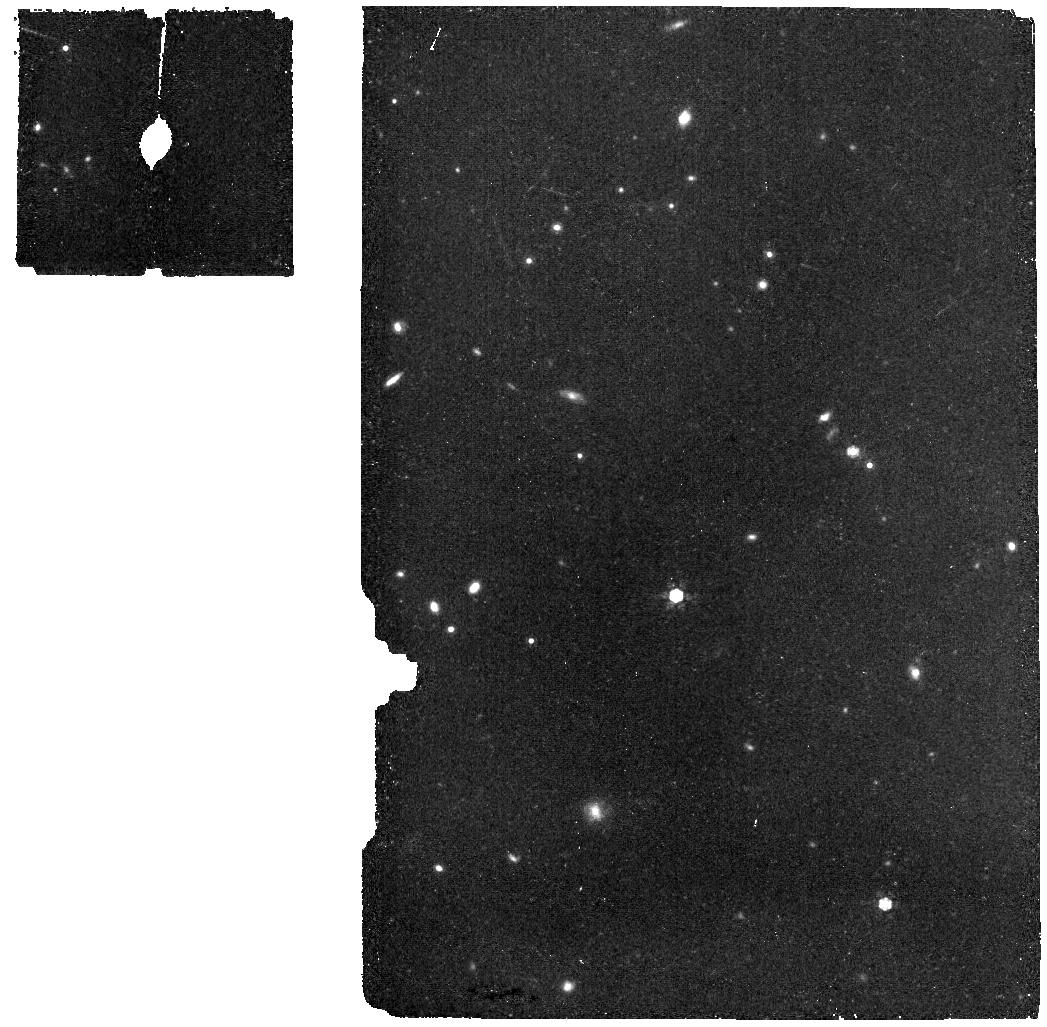
Target: Clean_North_CVZ_MRS. Instrument: MIRI. Filter: F1000W. Exposure: 11 min. Observation ID: jw08303-o007_t001_miri_f1000w

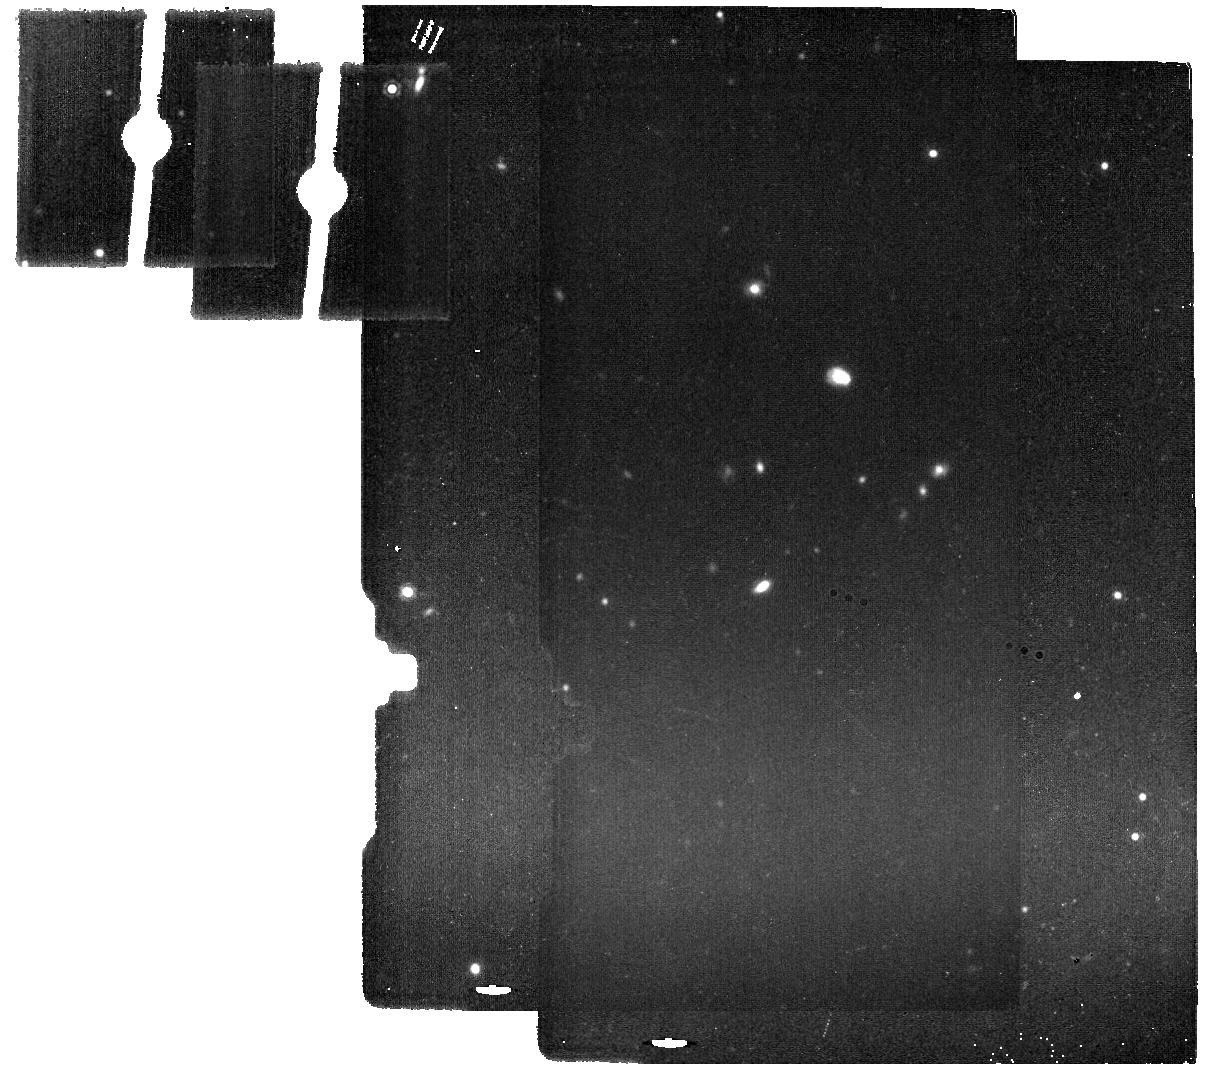
Target: Clean_North_CVZ_IMA_back. Instrument: MIRI. Filter: F1500W. Exposure: 11 min. Observation ID: jw08303-o002_t002_miri_f1500w

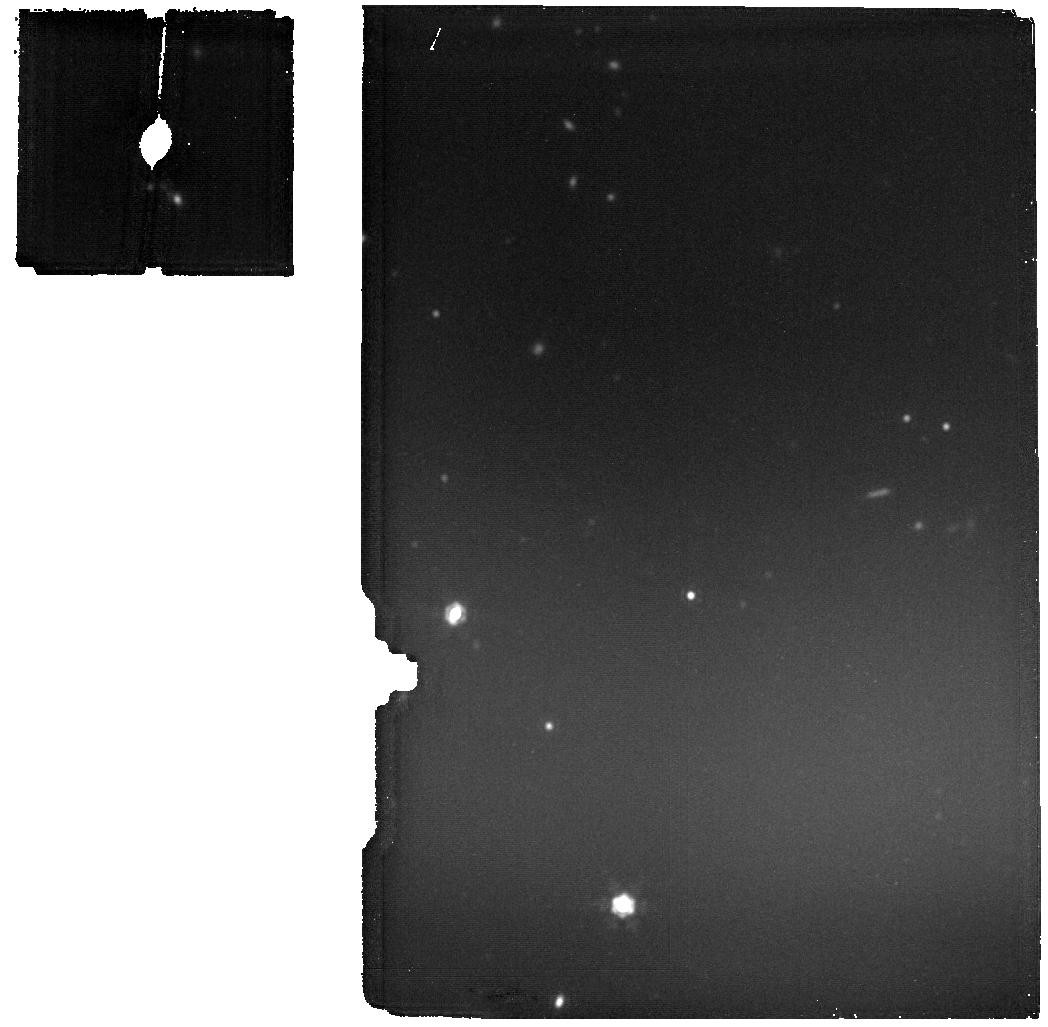
Target: Clean_North_CVZ_MRS. Instrument: MIRI. Filter: F1800W. Exposure: 11 min. Observation ID: jw08303-o009_t001_miri_f1800w

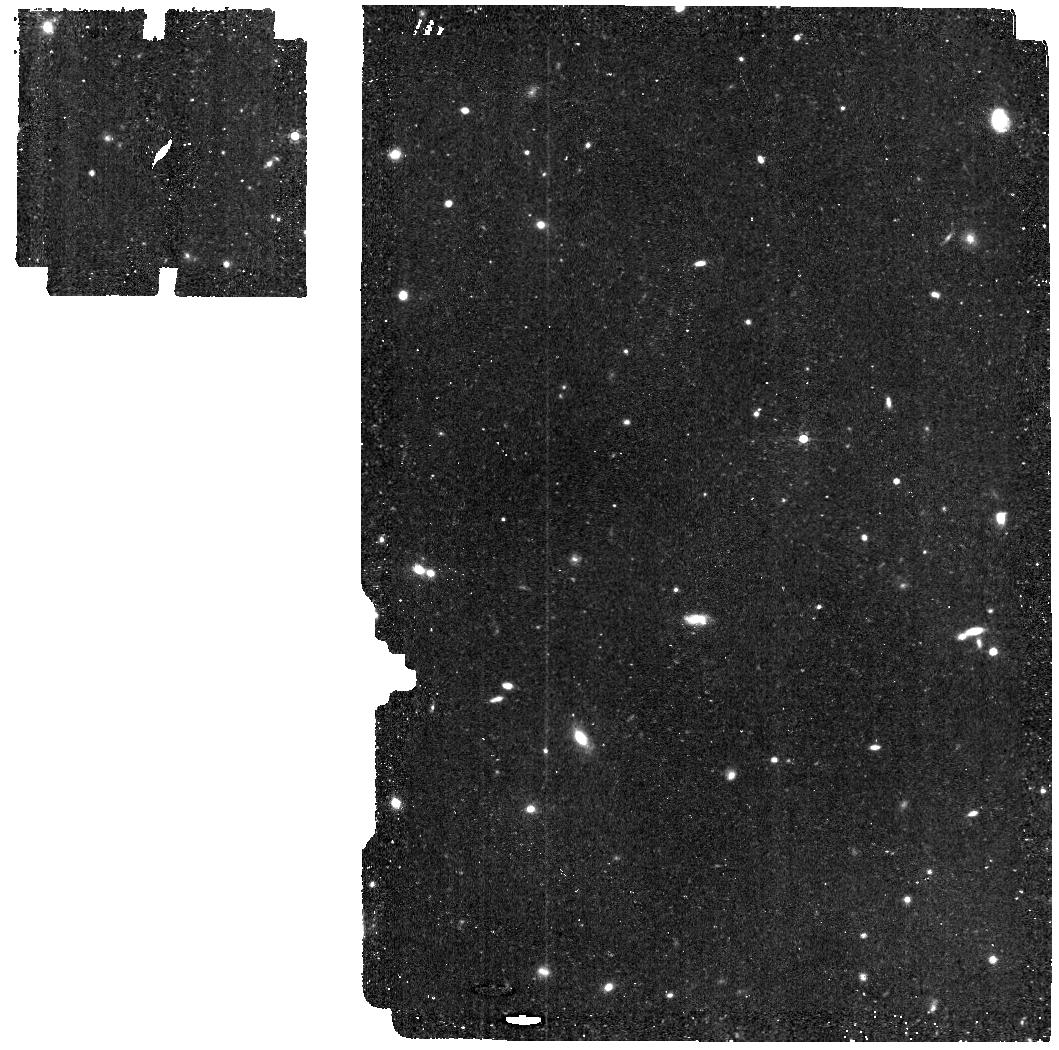
Target: Clean_North_CVZ_MRS. Instrument: MIRI. Filter: F560W. Exposure: 11 min. Observation ID: jw08303-o005_t001_miri_f560w

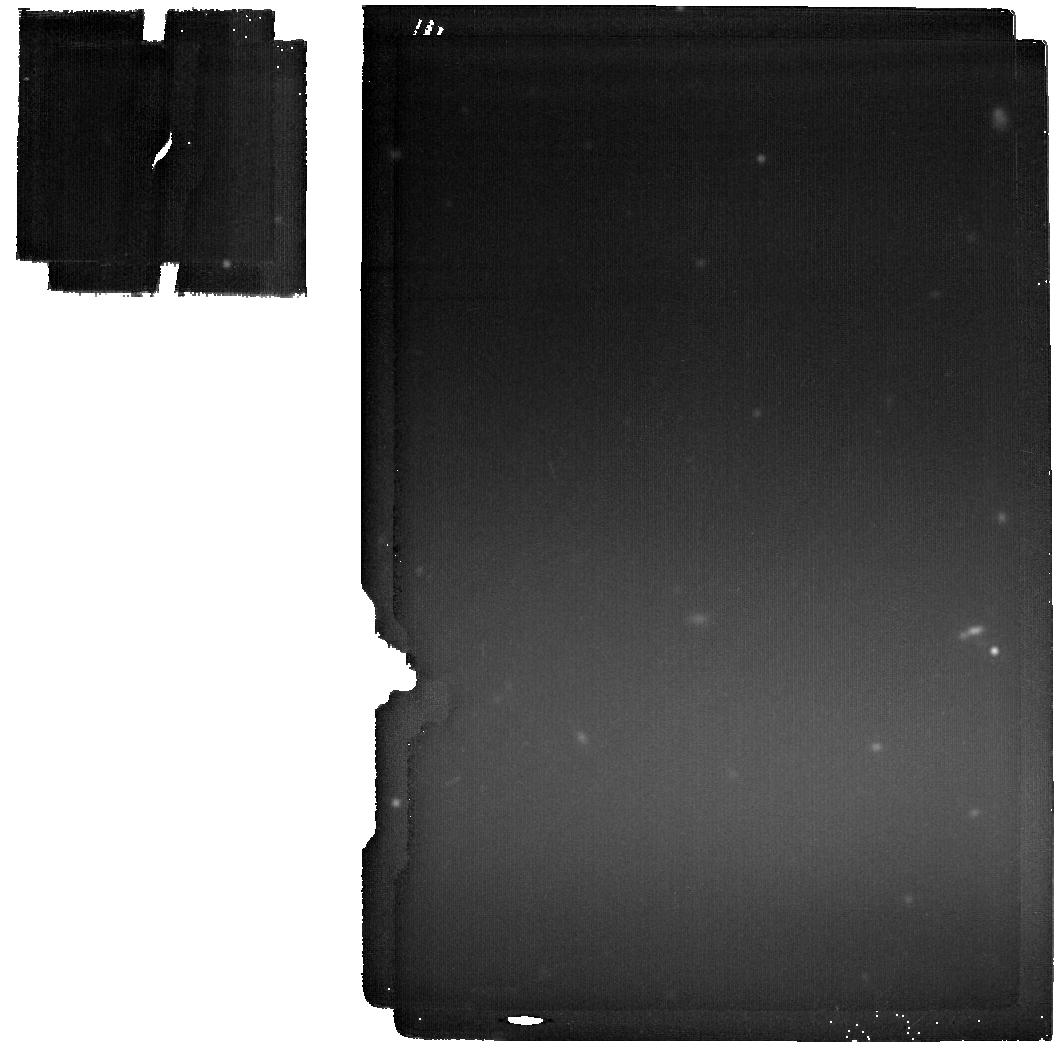
Target: Clean_North_CVZ_MRS. Instrument: MIRI. Filter: F2100W. Exposure: 11 min. Observation ID: jw08303-o005_t001_miri_f2100w

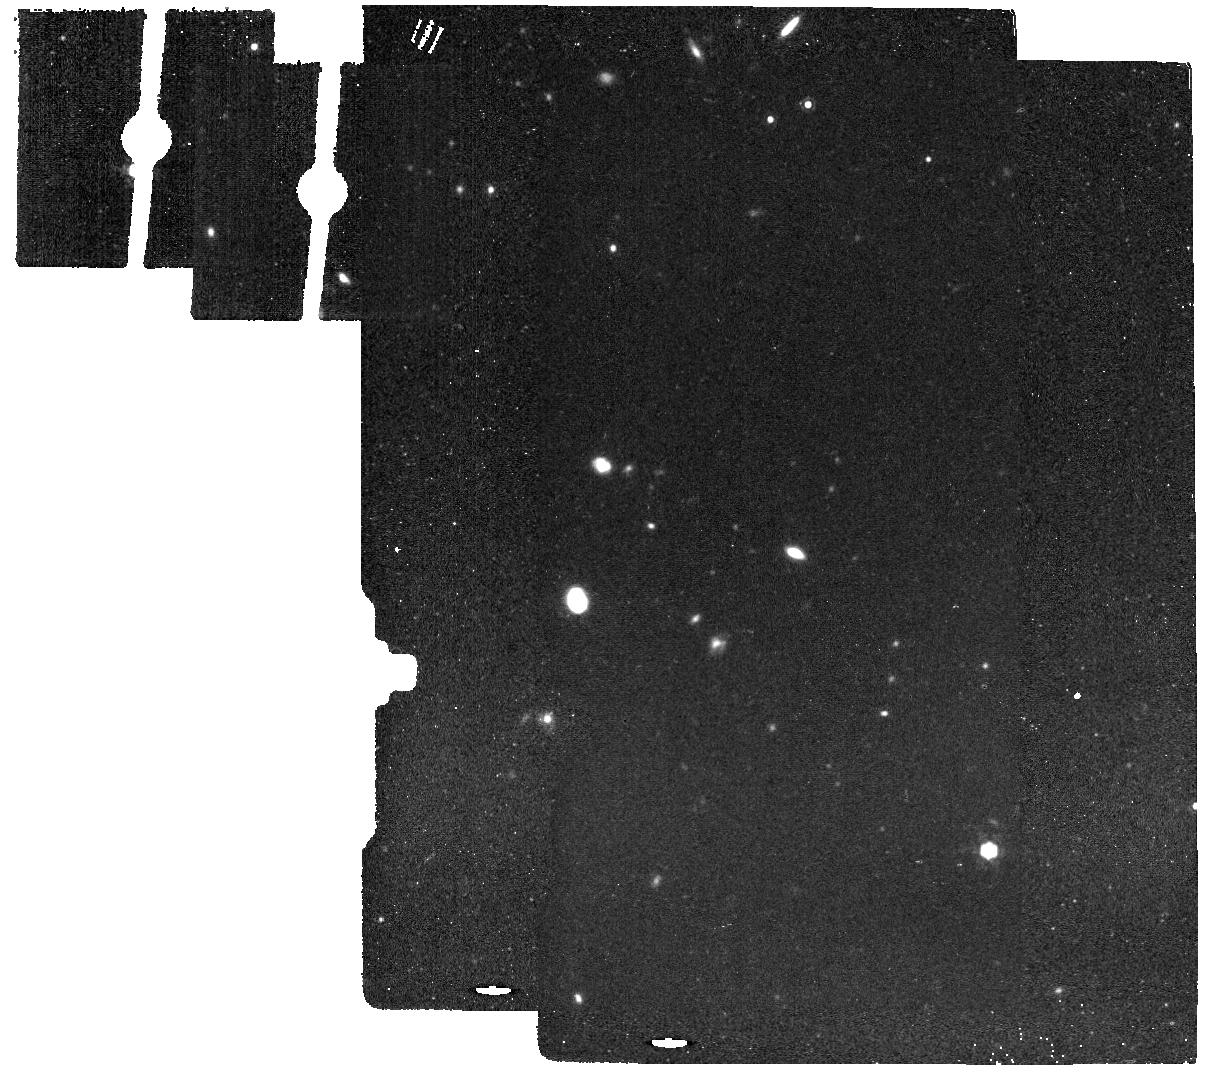
Target: Clean_North_CVZ_IMA_back. Instrument: MIRI. Filter: F1280W. Exposure: 11 min. Observation ID: jw08303-o006_t002_miri_f1280w

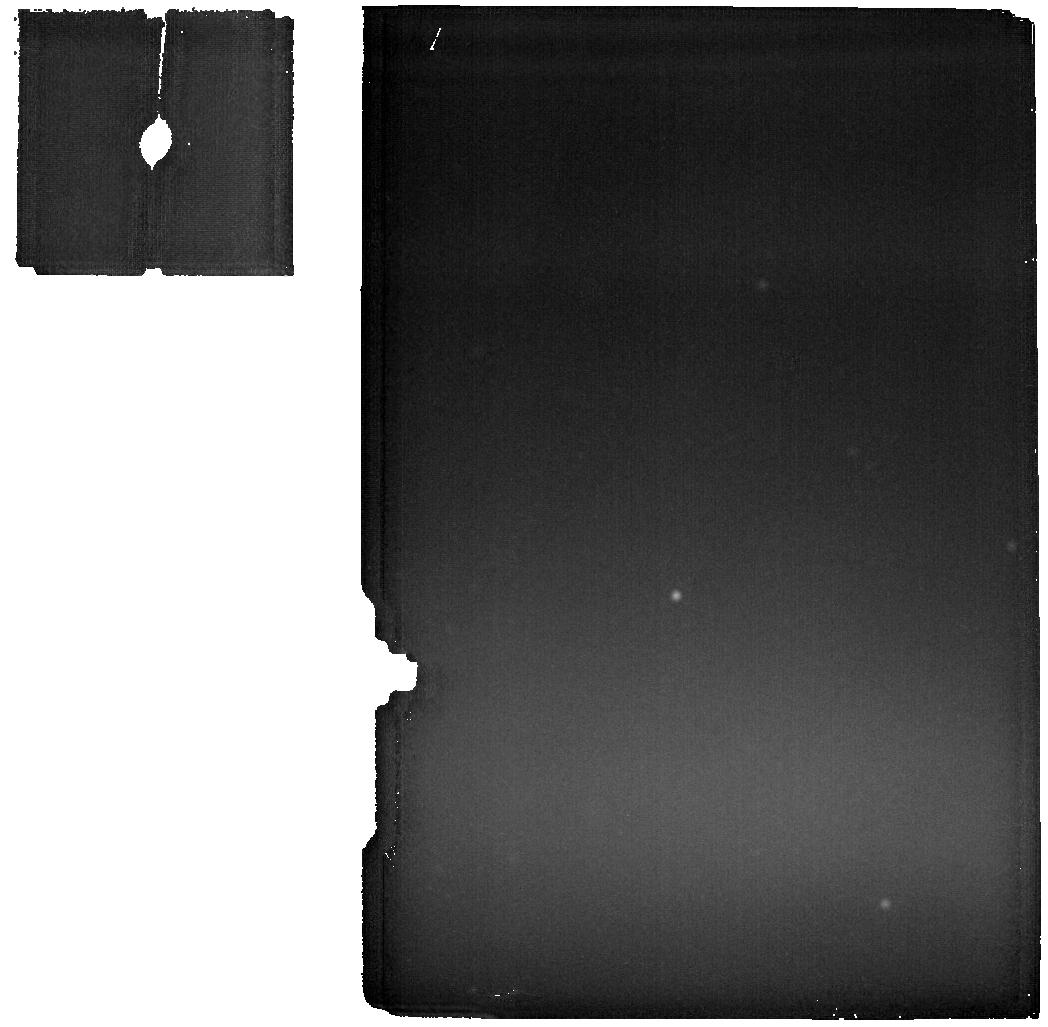
Target: Clean_North_CVZ_MRS. Instrument: MIRI. Filter: F2550W. Exposure: 11 min. Observation ID: jw08303-o007_t001_miri_f2550w

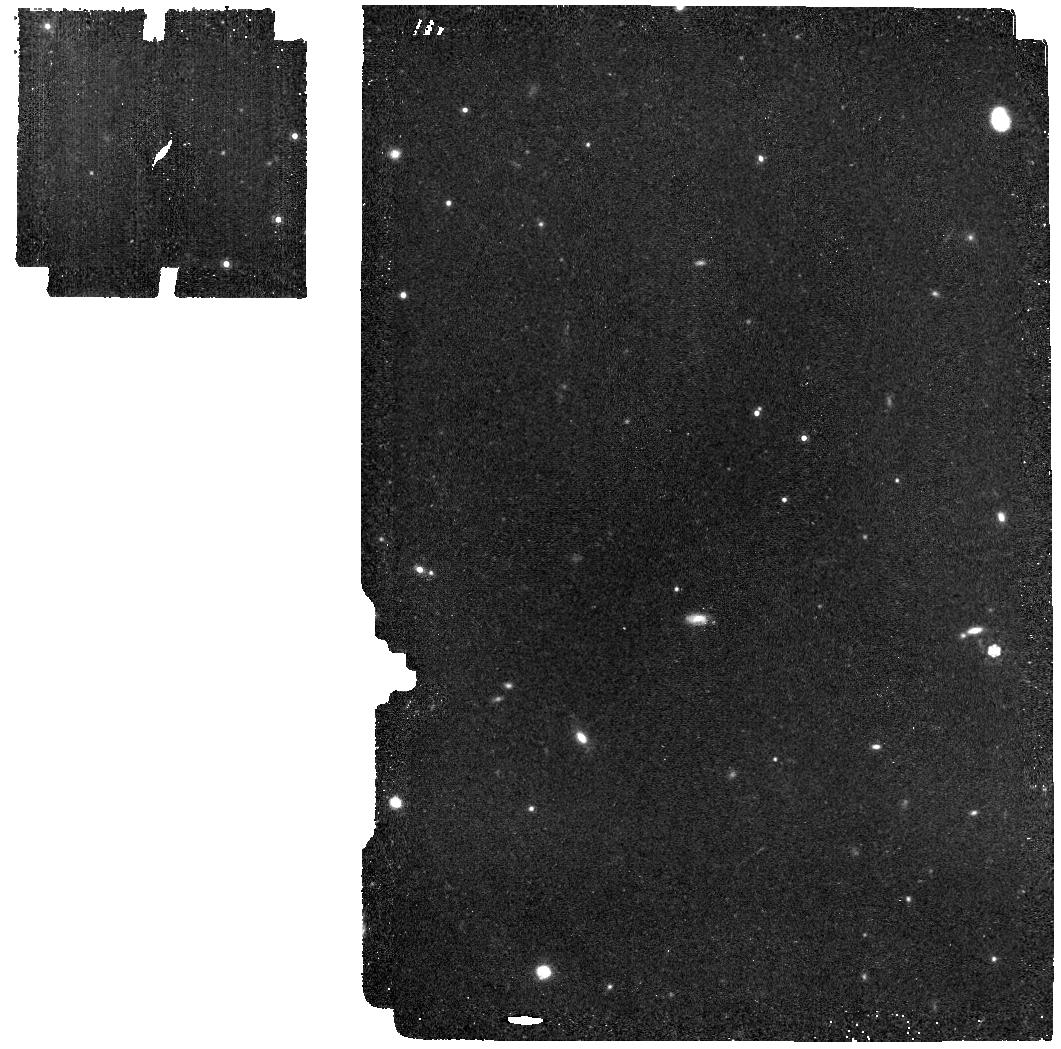
Target: Clean_North_CVZ_MRS. Instrument: MIRI. Filter: F1000W. Exposure: 11 min. Observation ID: jw08303-o005_t001_miri_f1000w

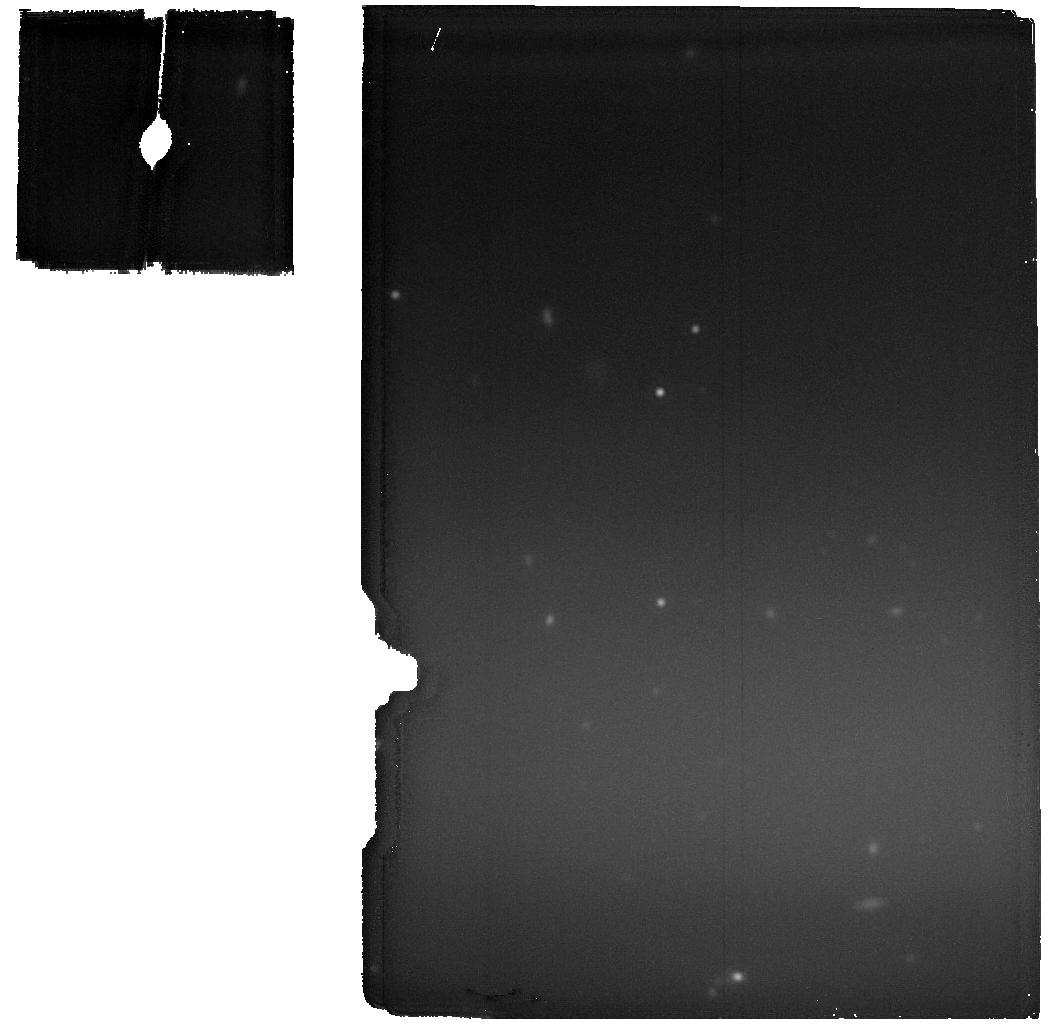
Target: Clean_North_CVZ_MRS. Instrument: MIRI. Filter: F2100W. Exposure: 11 min. Observation ID: jw08303-o011_t001_miri_f2100w

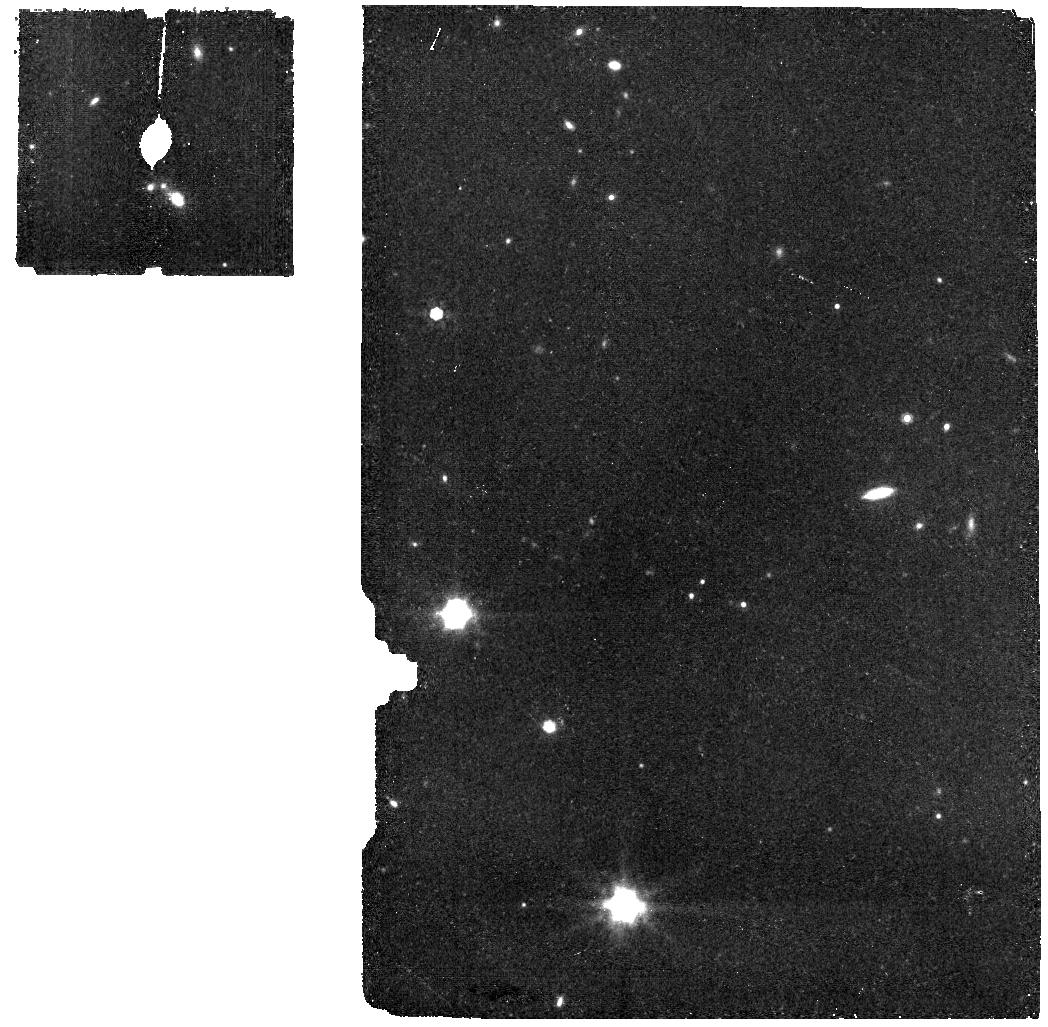
Target: Clean_North_CVZ_MRS. Instrument: MIRI. Filter: F1000W. Exposure: 11 min. Observation ID: jw08303-o009_t001_miri_f1000w

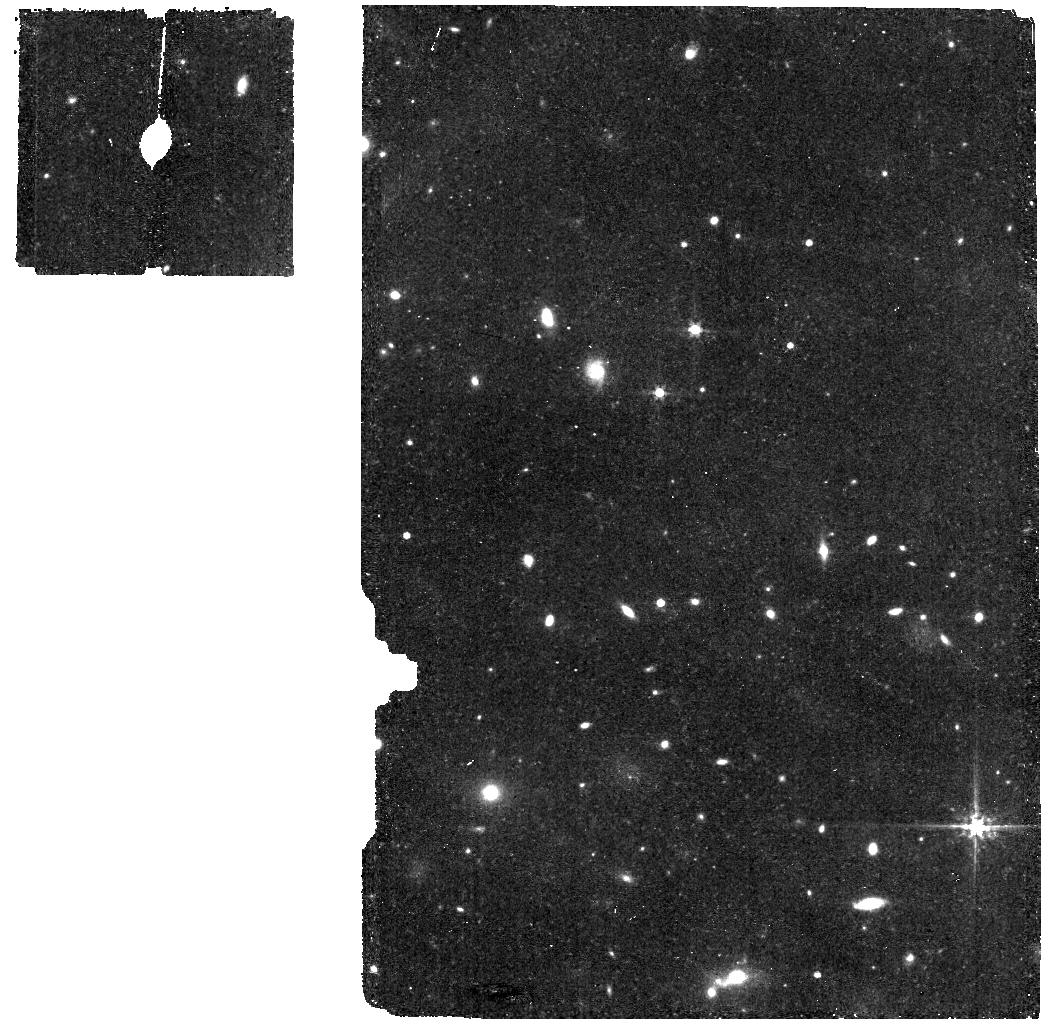
Target: Clean_North_CVZ_MRS. Instrument: MIRI. Filter: F560W. Exposure: 11 min. Observation ID: jw08303-o011_t001_miri_f560w

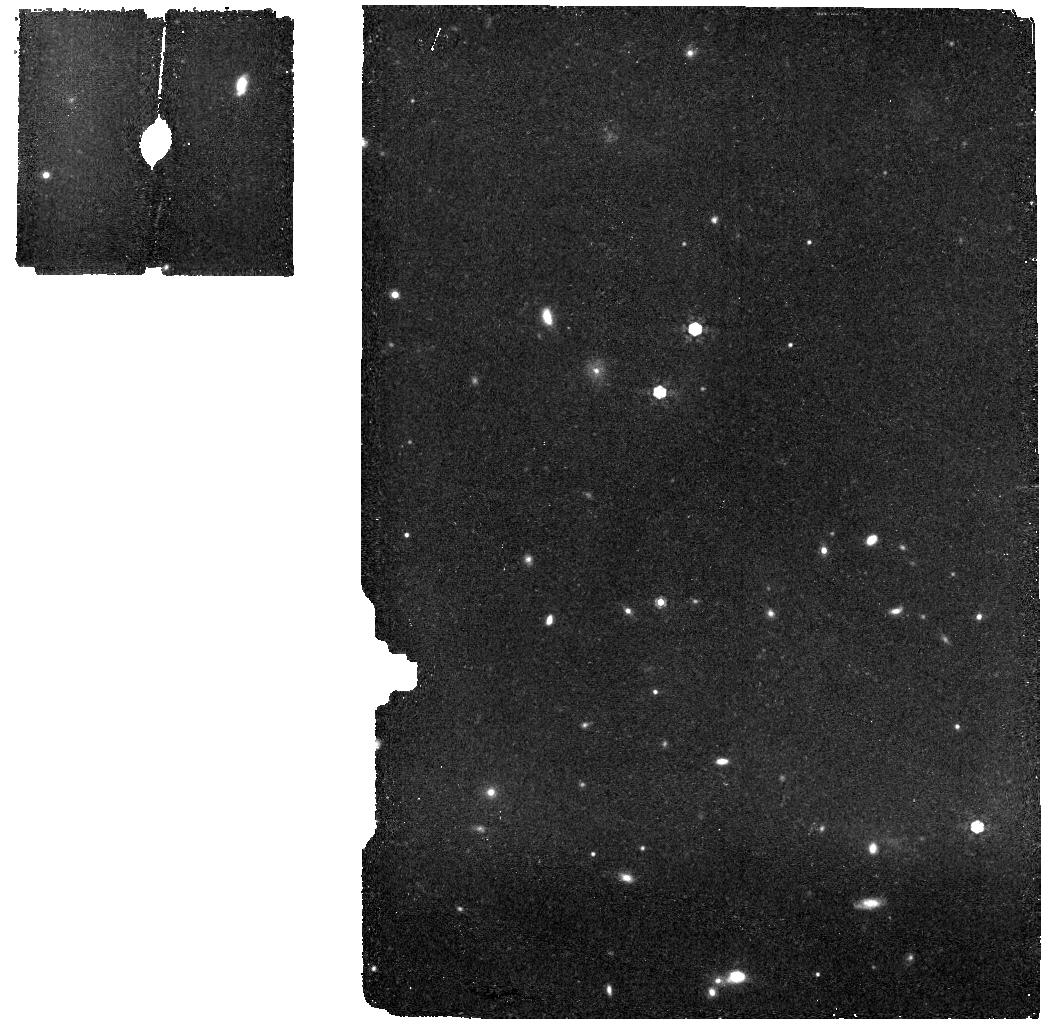
Target: Clean_North_CVZ_MRS. Instrument: MIRI. Filter: F1000W. Exposure: 11 min. Observation ID: jw08303-o011_t001_miri_f1000w

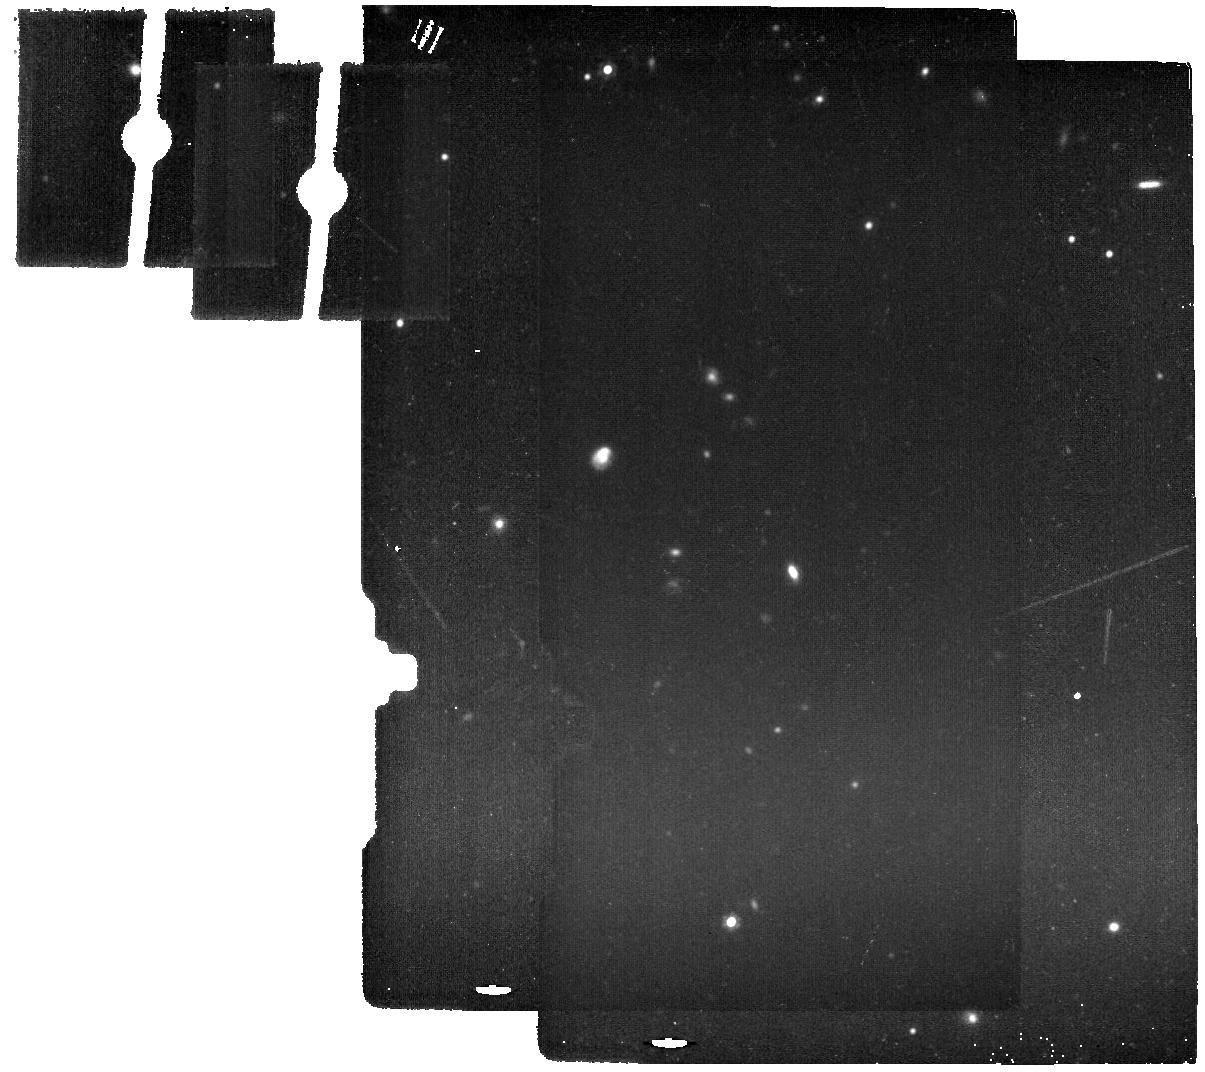
Target: Clean_North_CVZ_IMA_back. Instrument: MIRI. Filter: F1500W. Exposure: 11 min. Observation ID: jw08303-o004_t002_miri_f1500w

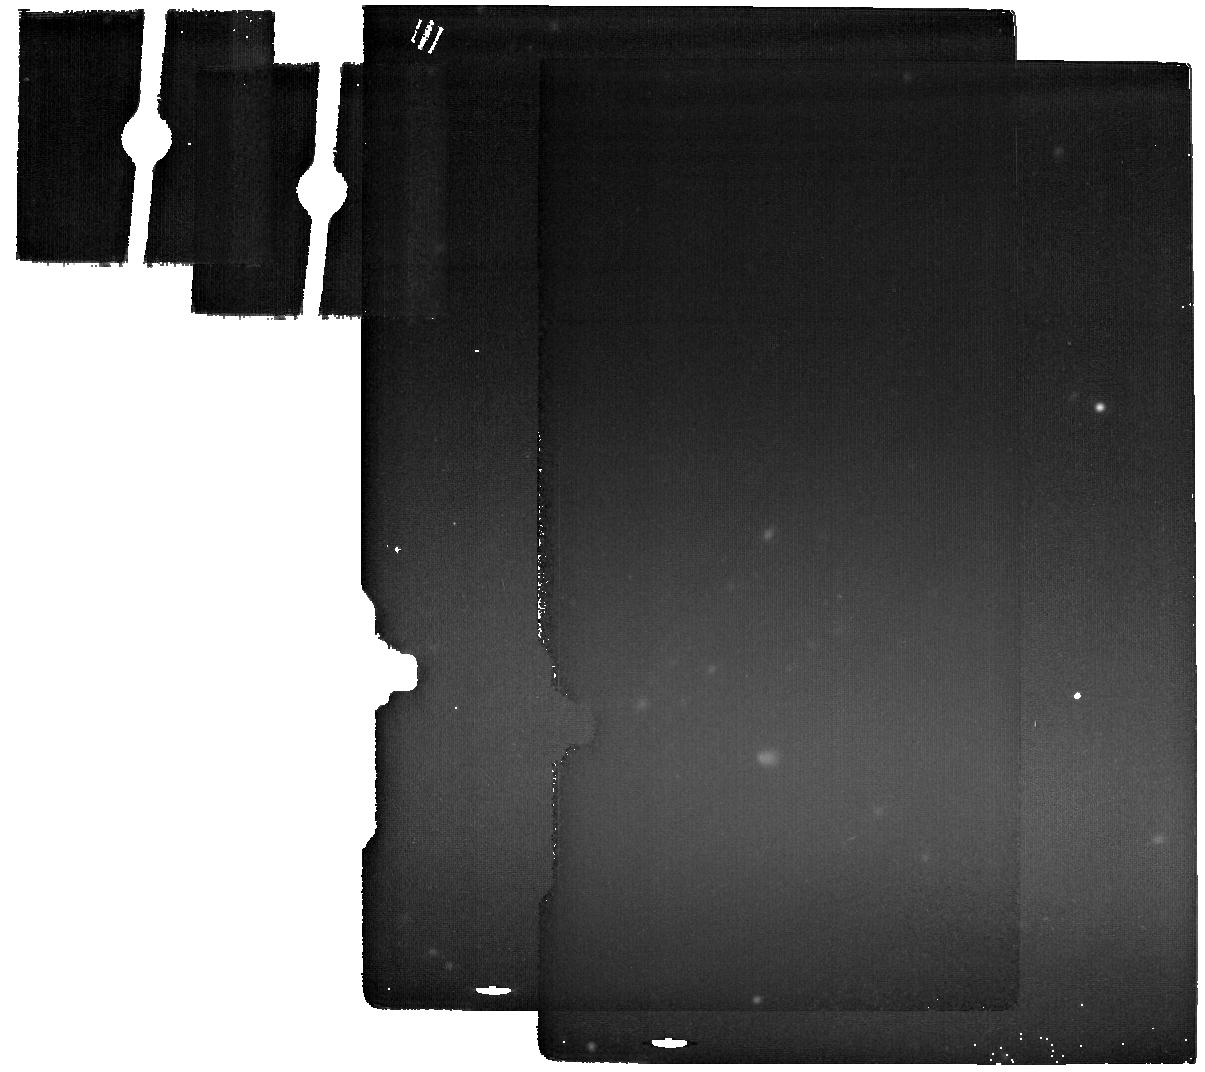
Target: Clean_North_CVZ_IMA_back. Instrument: MIRI. Filter: F2100W. Exposure: 11 min. Observation ID: jw08303-o008_t002_miri_f2100w

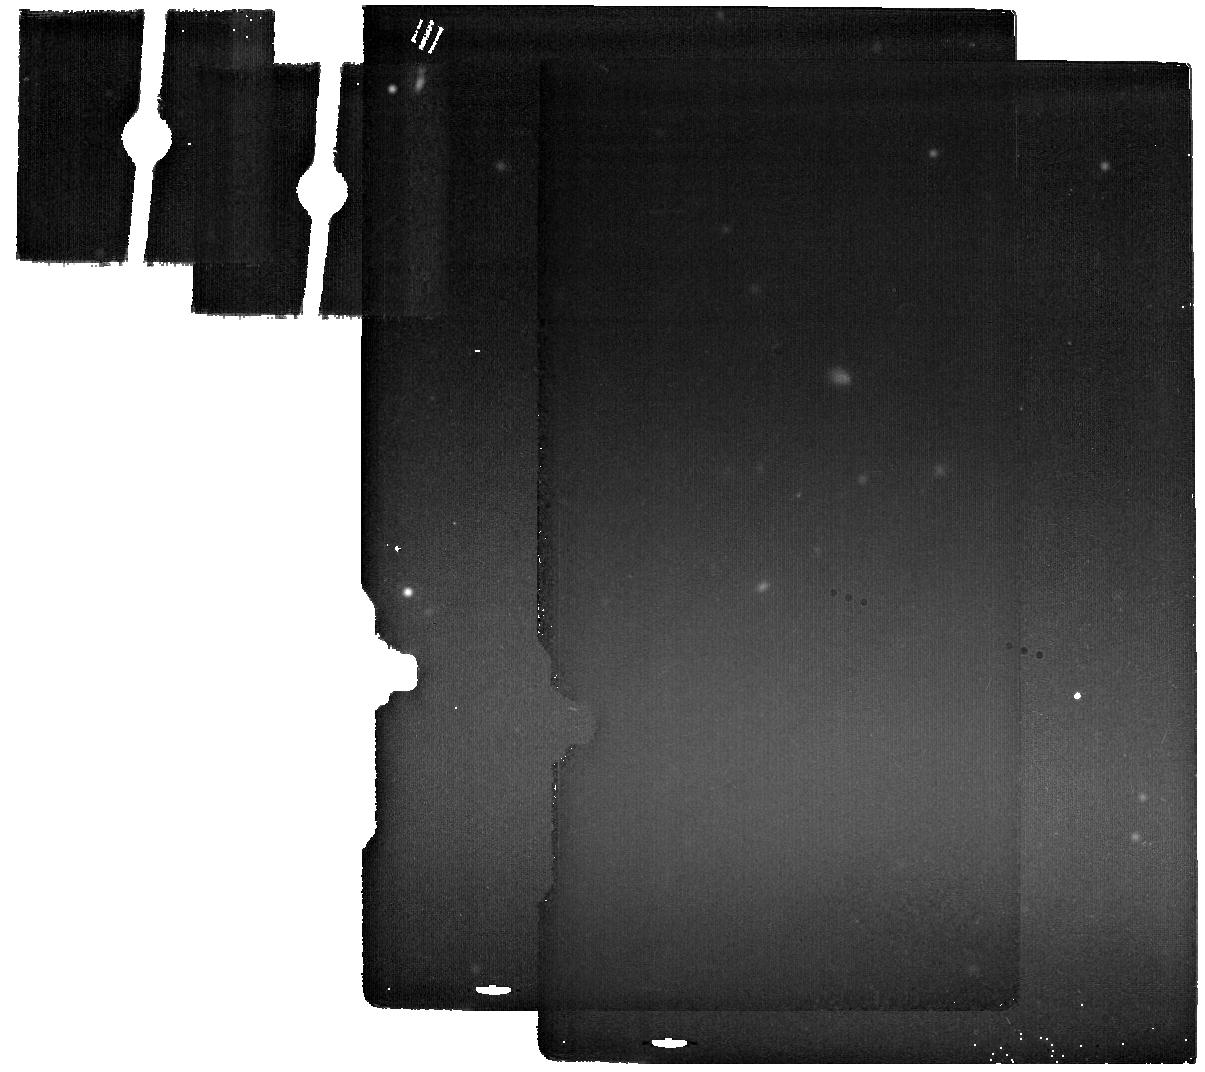
Target: Clean_North_CVZ_IMA_back. Instrument: MIRI. Filter: F2100W. Exposure: 11 min. Observation ID: jw08303-o002_t002_miri_f2100w

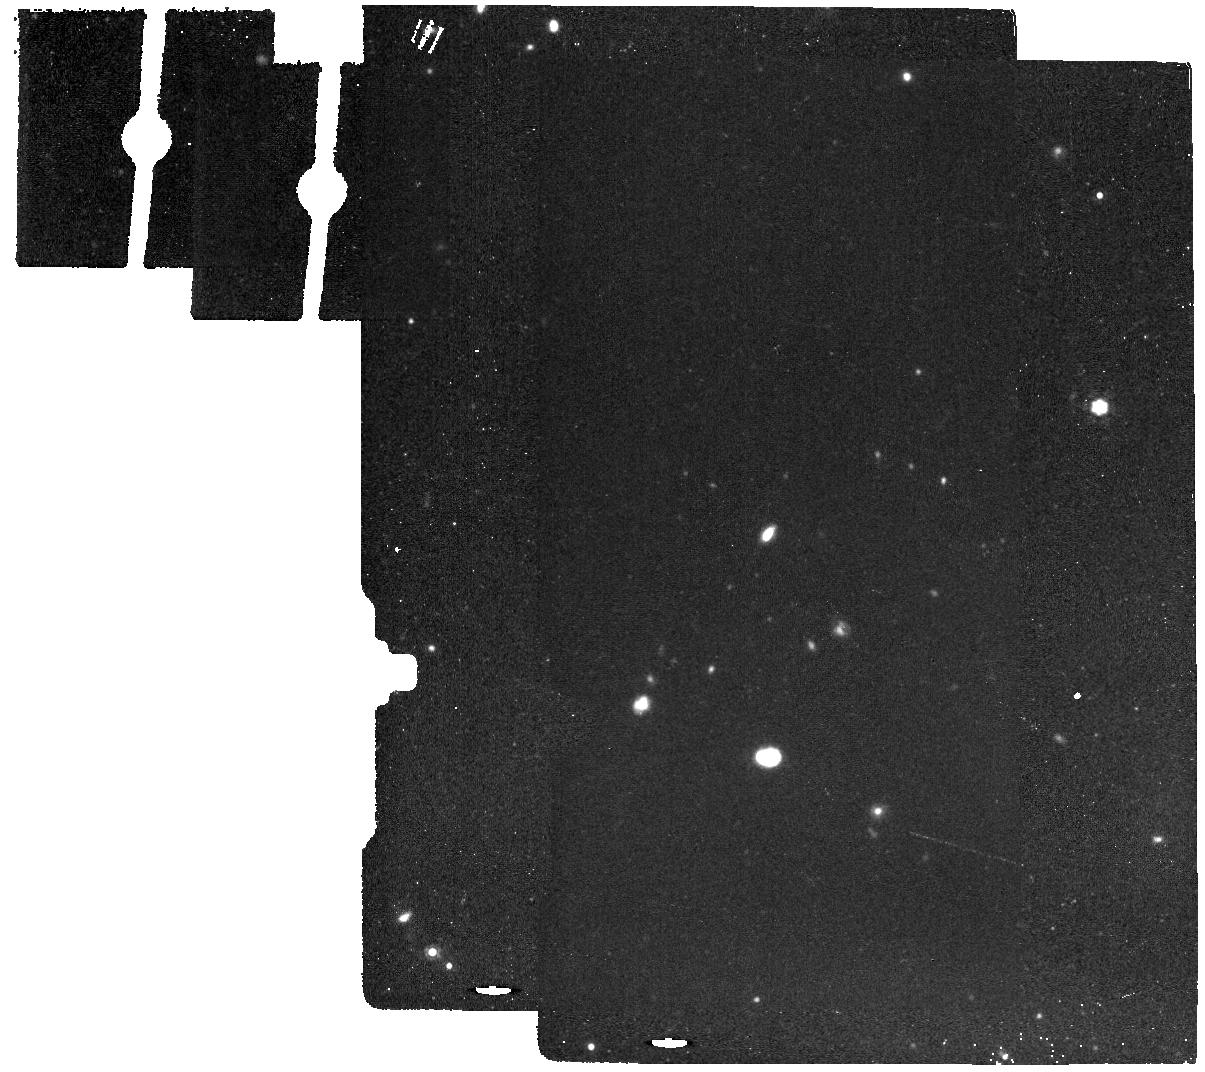
Target: Clean_North_CVZ_IMA_back. Instrument: MIRI. Filter: F1280W. Exposure: 11 min. Observation ID: jw08303-o008_t002_miri_f1280w

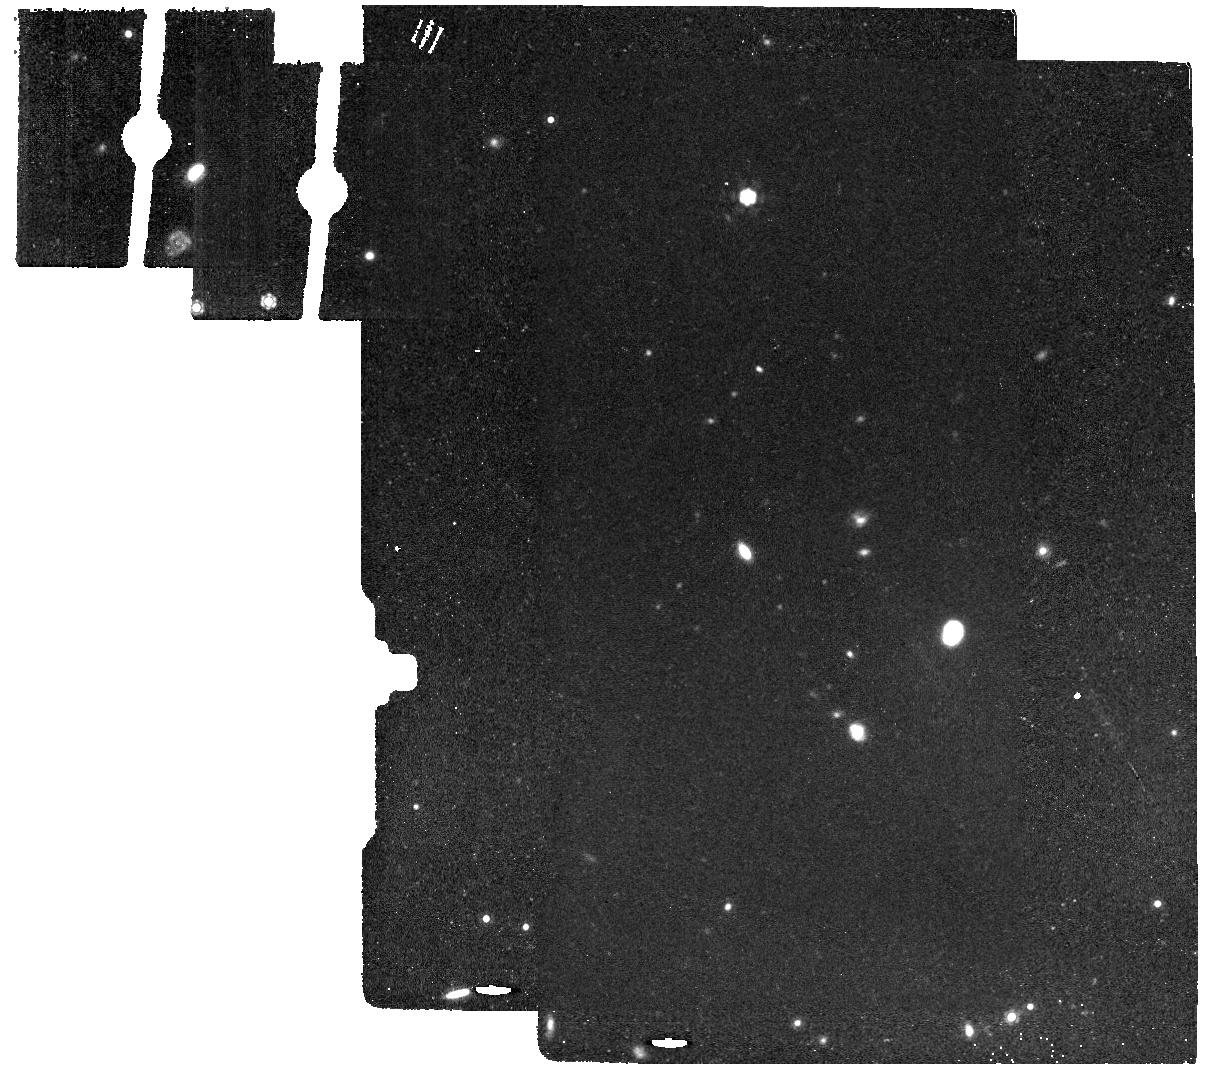
Target: Clean_North_CVZ_IMA_back. Instrument: MIRI. Filter: F1280W. Exposure: 11 min. Observation ID: jw08303-o010_t002_miri_f1280w

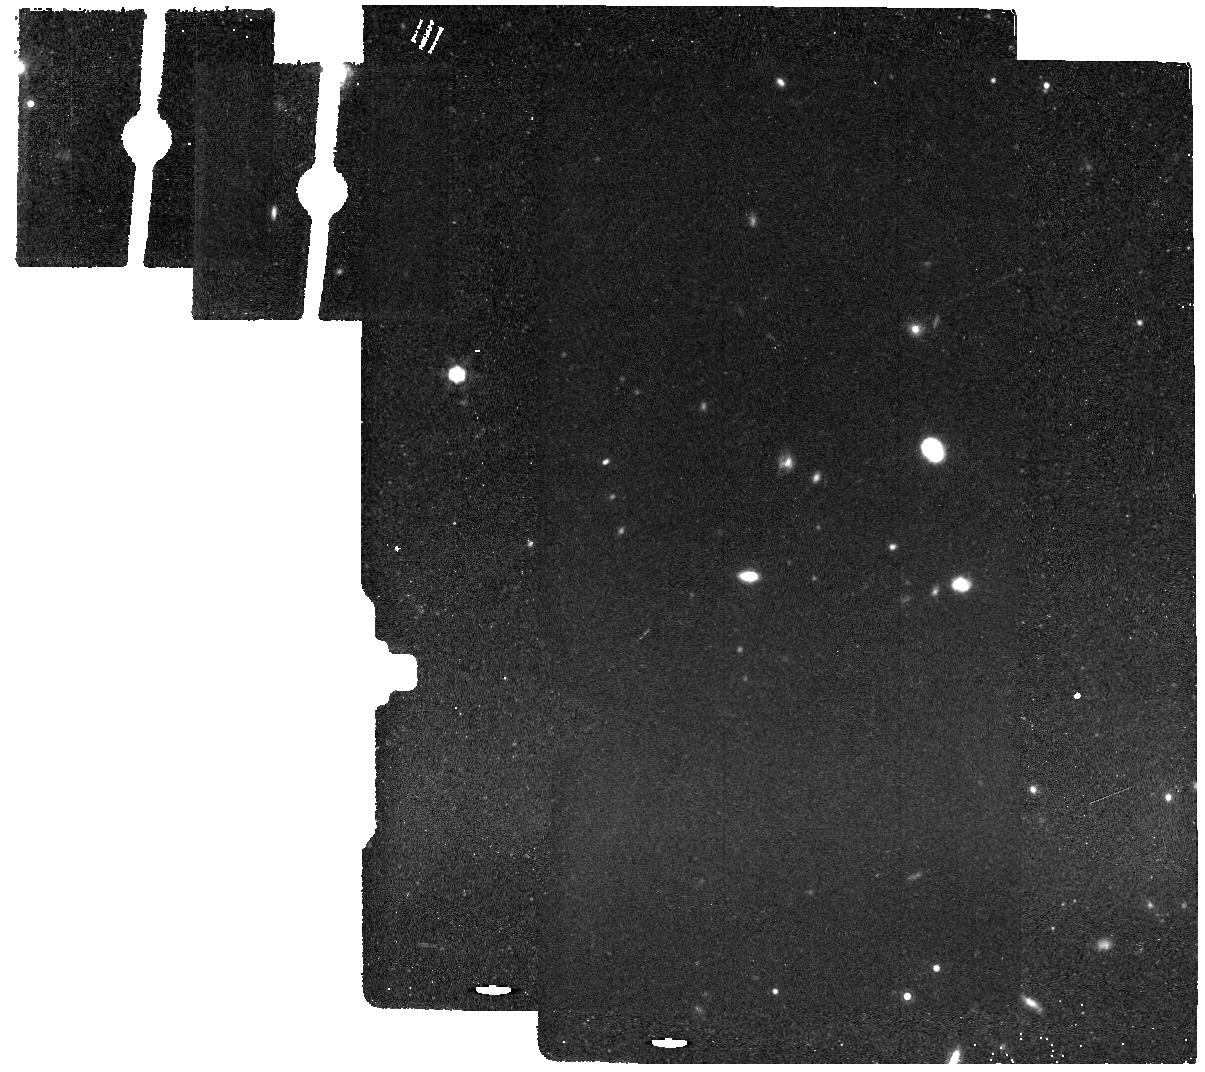
Target: Clean_North_CVZ_IMA_back. Instrument: MIRI. Filter: F1280W. Exposure: 11 min. Observation ID: jw08303-o012_t002_miri_f1280w

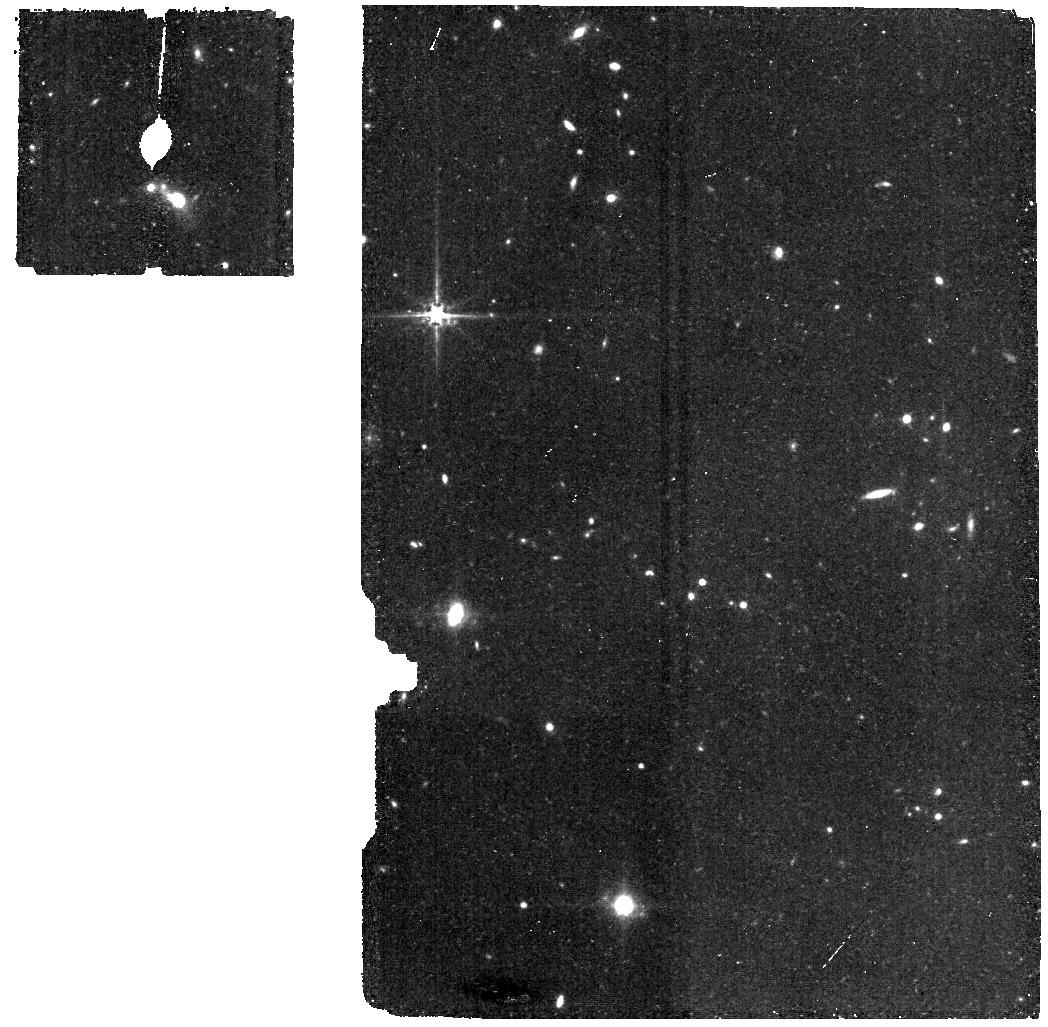
Target: Clean_North_CVZ_MRS. Instrument: MIRI. Filter: F560W. Exposure: 11 min. Observation ID: jw08303-o009_t001_miri_f560w

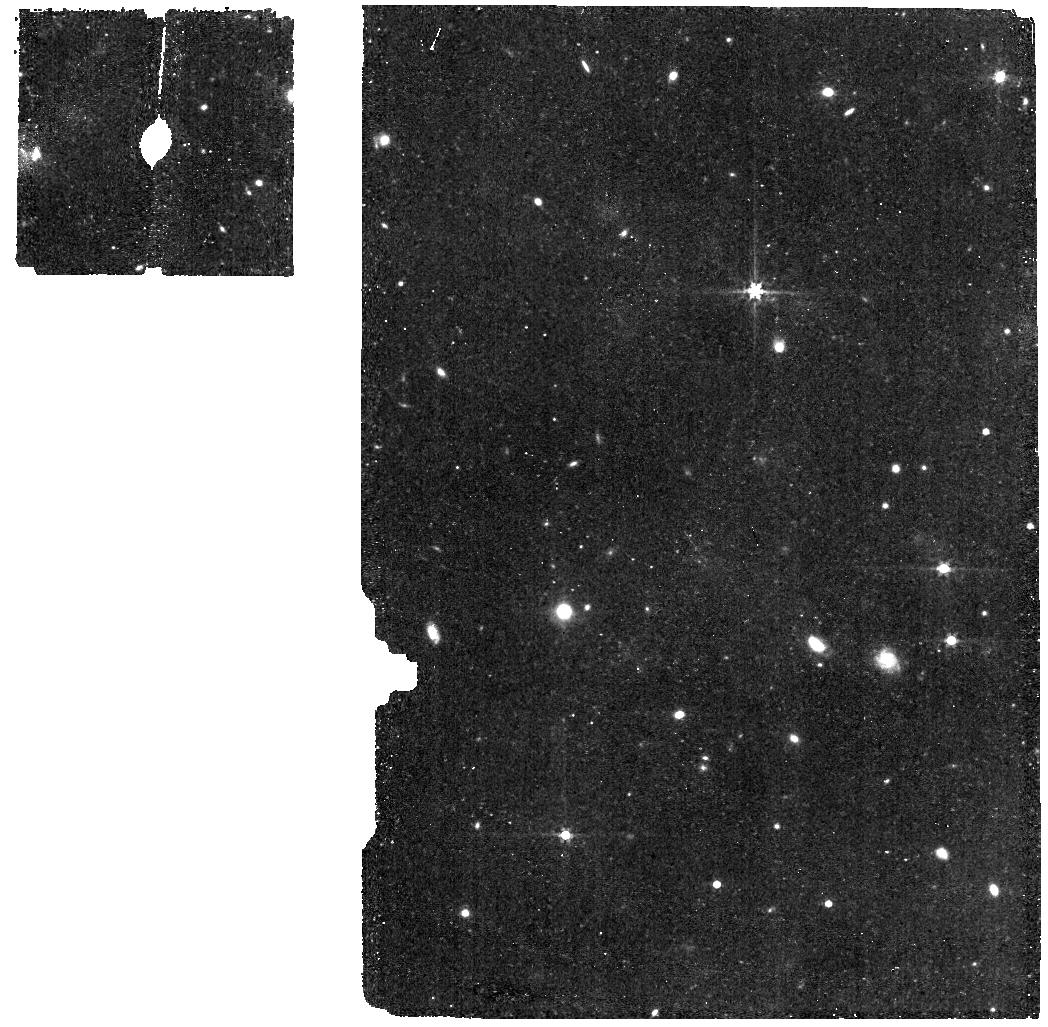
Target: Clean_North_CVZ_MRS. Instrument: MIRI. Filter: F560W. Exposure: 11 min. Observation ID: jw08303-o001_t001_miri_f560w

CAL-MIRI-411 MIRI Background Monitor (PI: Noriega-Crespo, Alberto)

Monitor the thermal emission of the observatory using MIRI data at the longest wavelengths, where its contribution is the highest. The data is key to constrain the JWST Background model, an important component to determine the properties of long science exposures at those wavelengths The method relies on the experience obtained during Cycle3, where the monitoring began. MIRI Images at 25, 21, 18 and 12.8 micron are now included, in order to provide a more complete set of measurements for long wavelength imager filters. In all cases there are MRS simultaneous exposures, that are obtained in a selected region of the sky where the contribution of the Astronomical infrared background (ISM & Zodiacal light) is minimum, and therefore, the main contribution is dominated by the observatory thermal emission. Based on a request of the project we have added 4 imager filters that would be tracked as well (F5600w, F1000W, F1280W & F1500W). Based on further request from the project, the Coronograph filters have been added (one time shot), and the missing F770W and 1130W of the Imager. This calibration program is provisional and may change in response to system developments and the final science program.